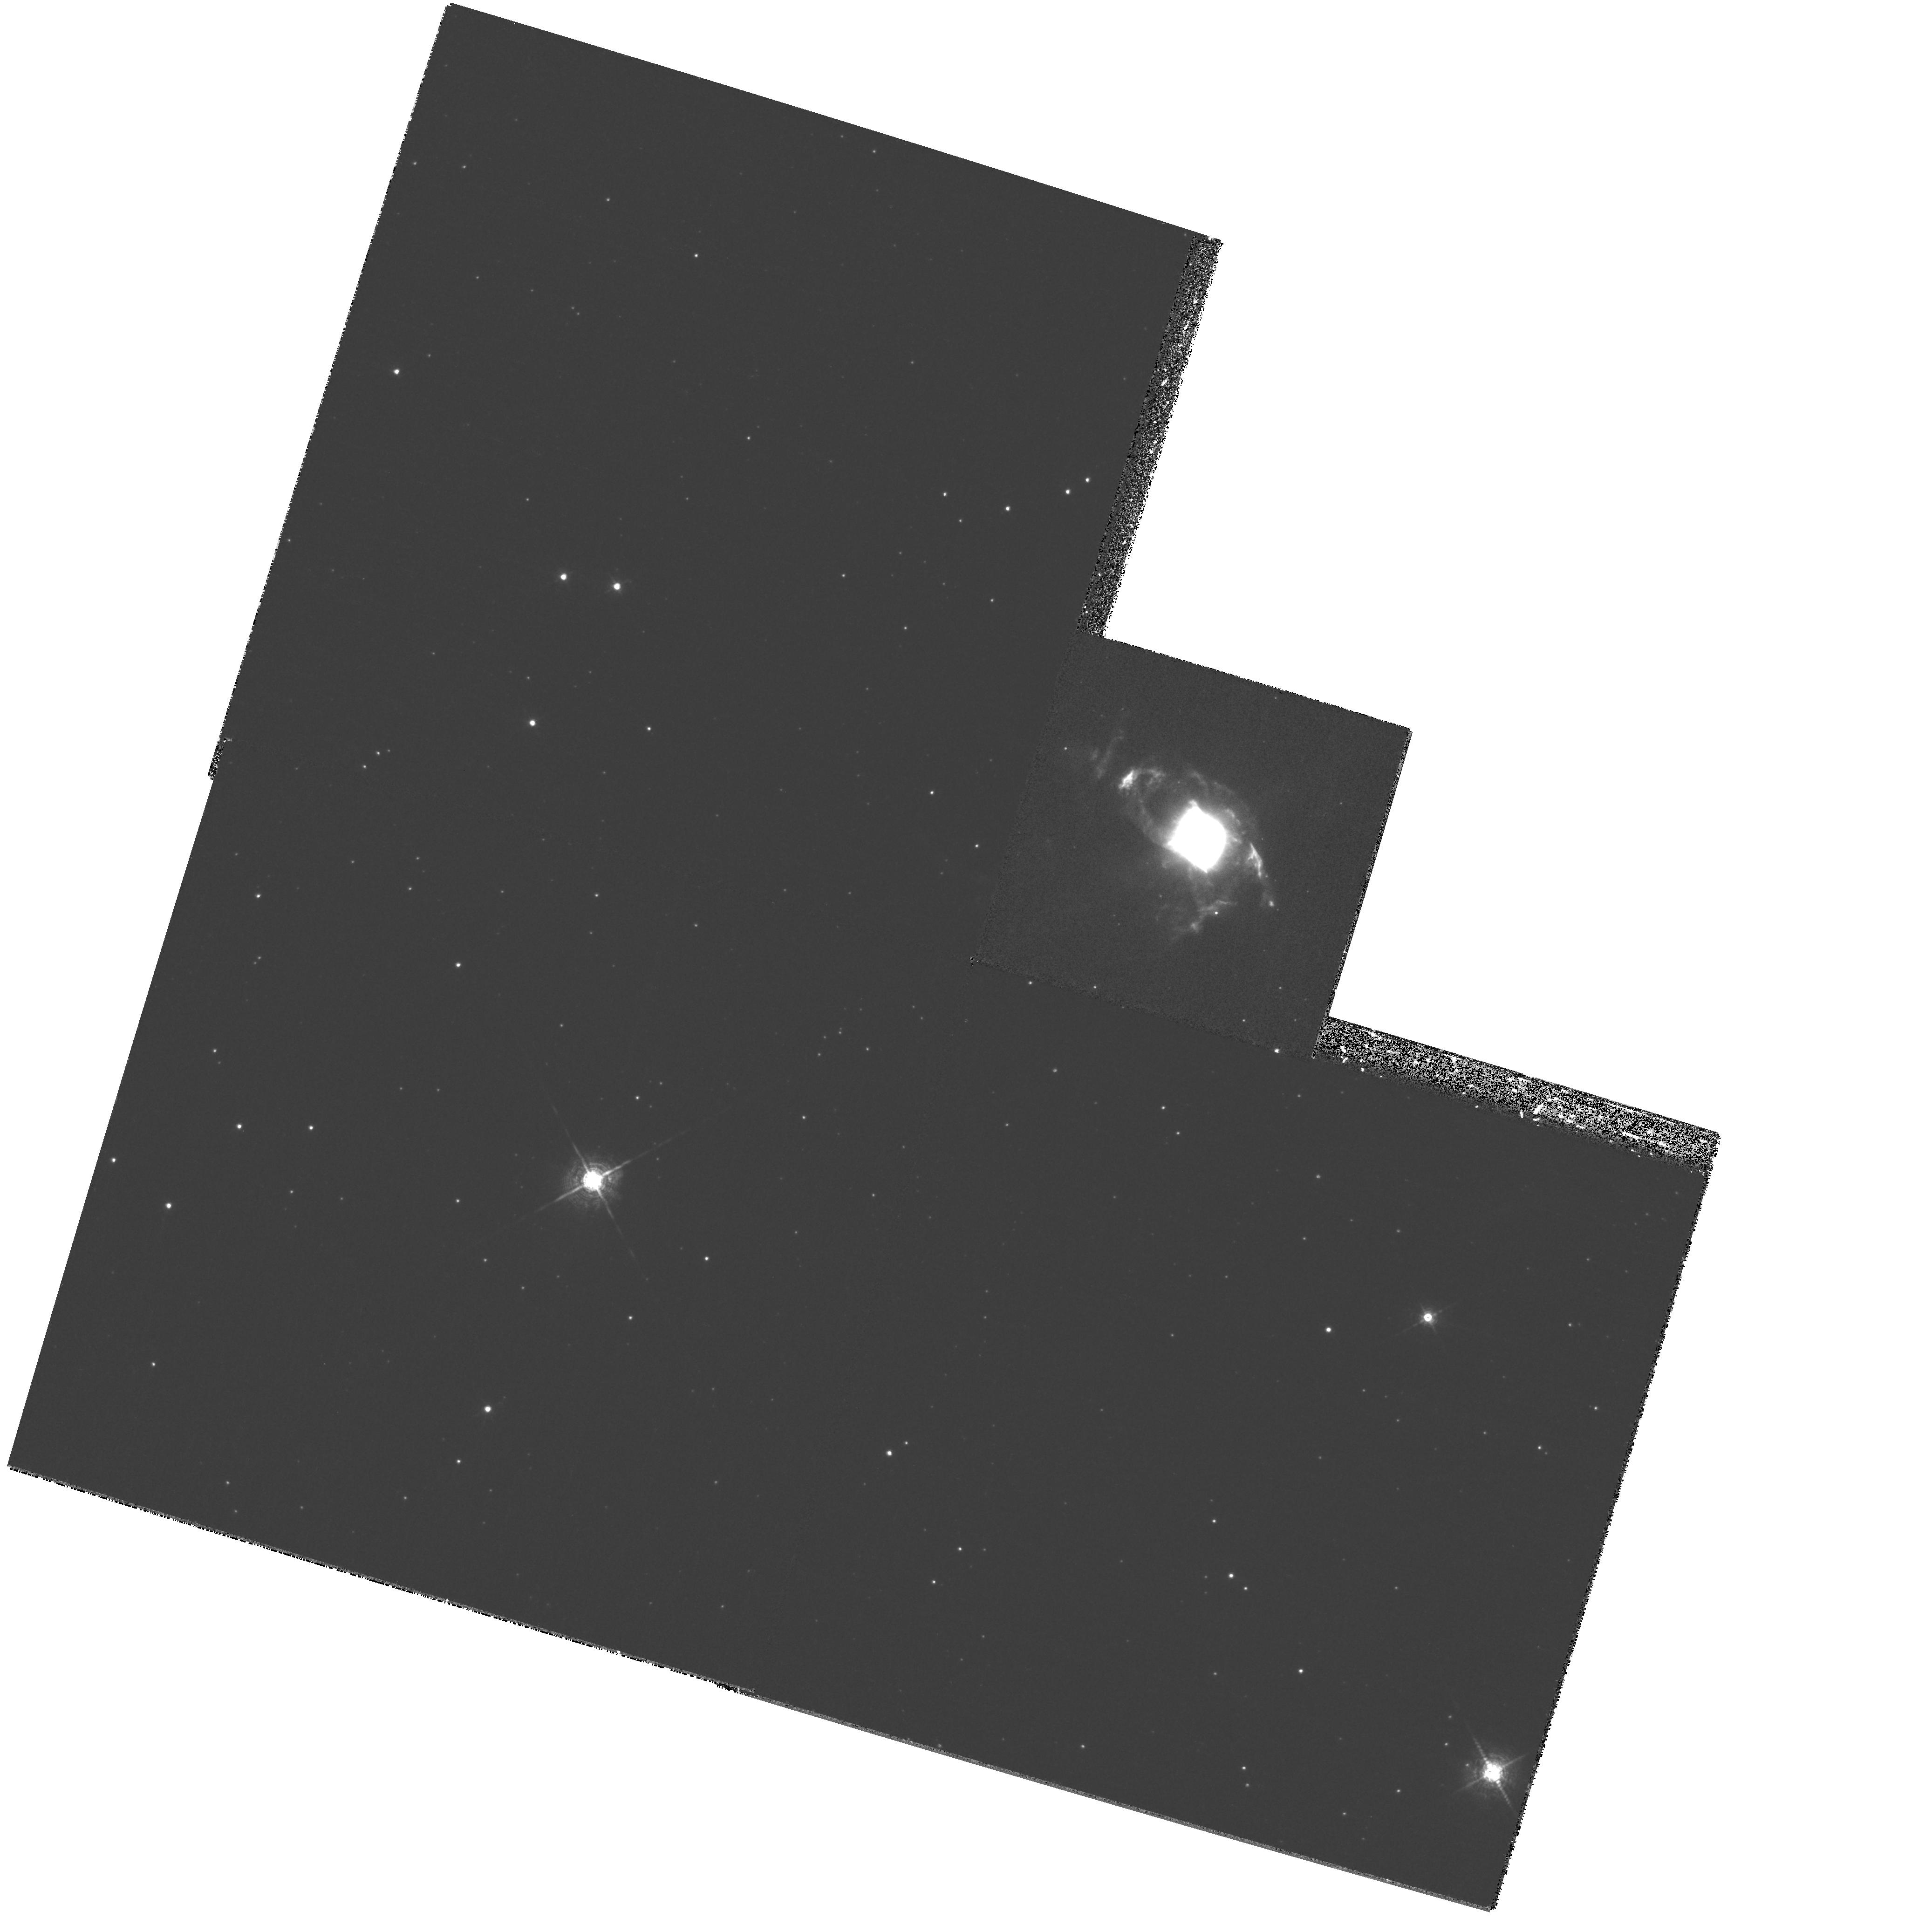
Target: PK304-04D1
Instrument: WFPC2/PC
Filter: F656N
Exposure: 19 min
Observation ID: hst_8345_59_wfpc2_pc_f656n_u5hh59

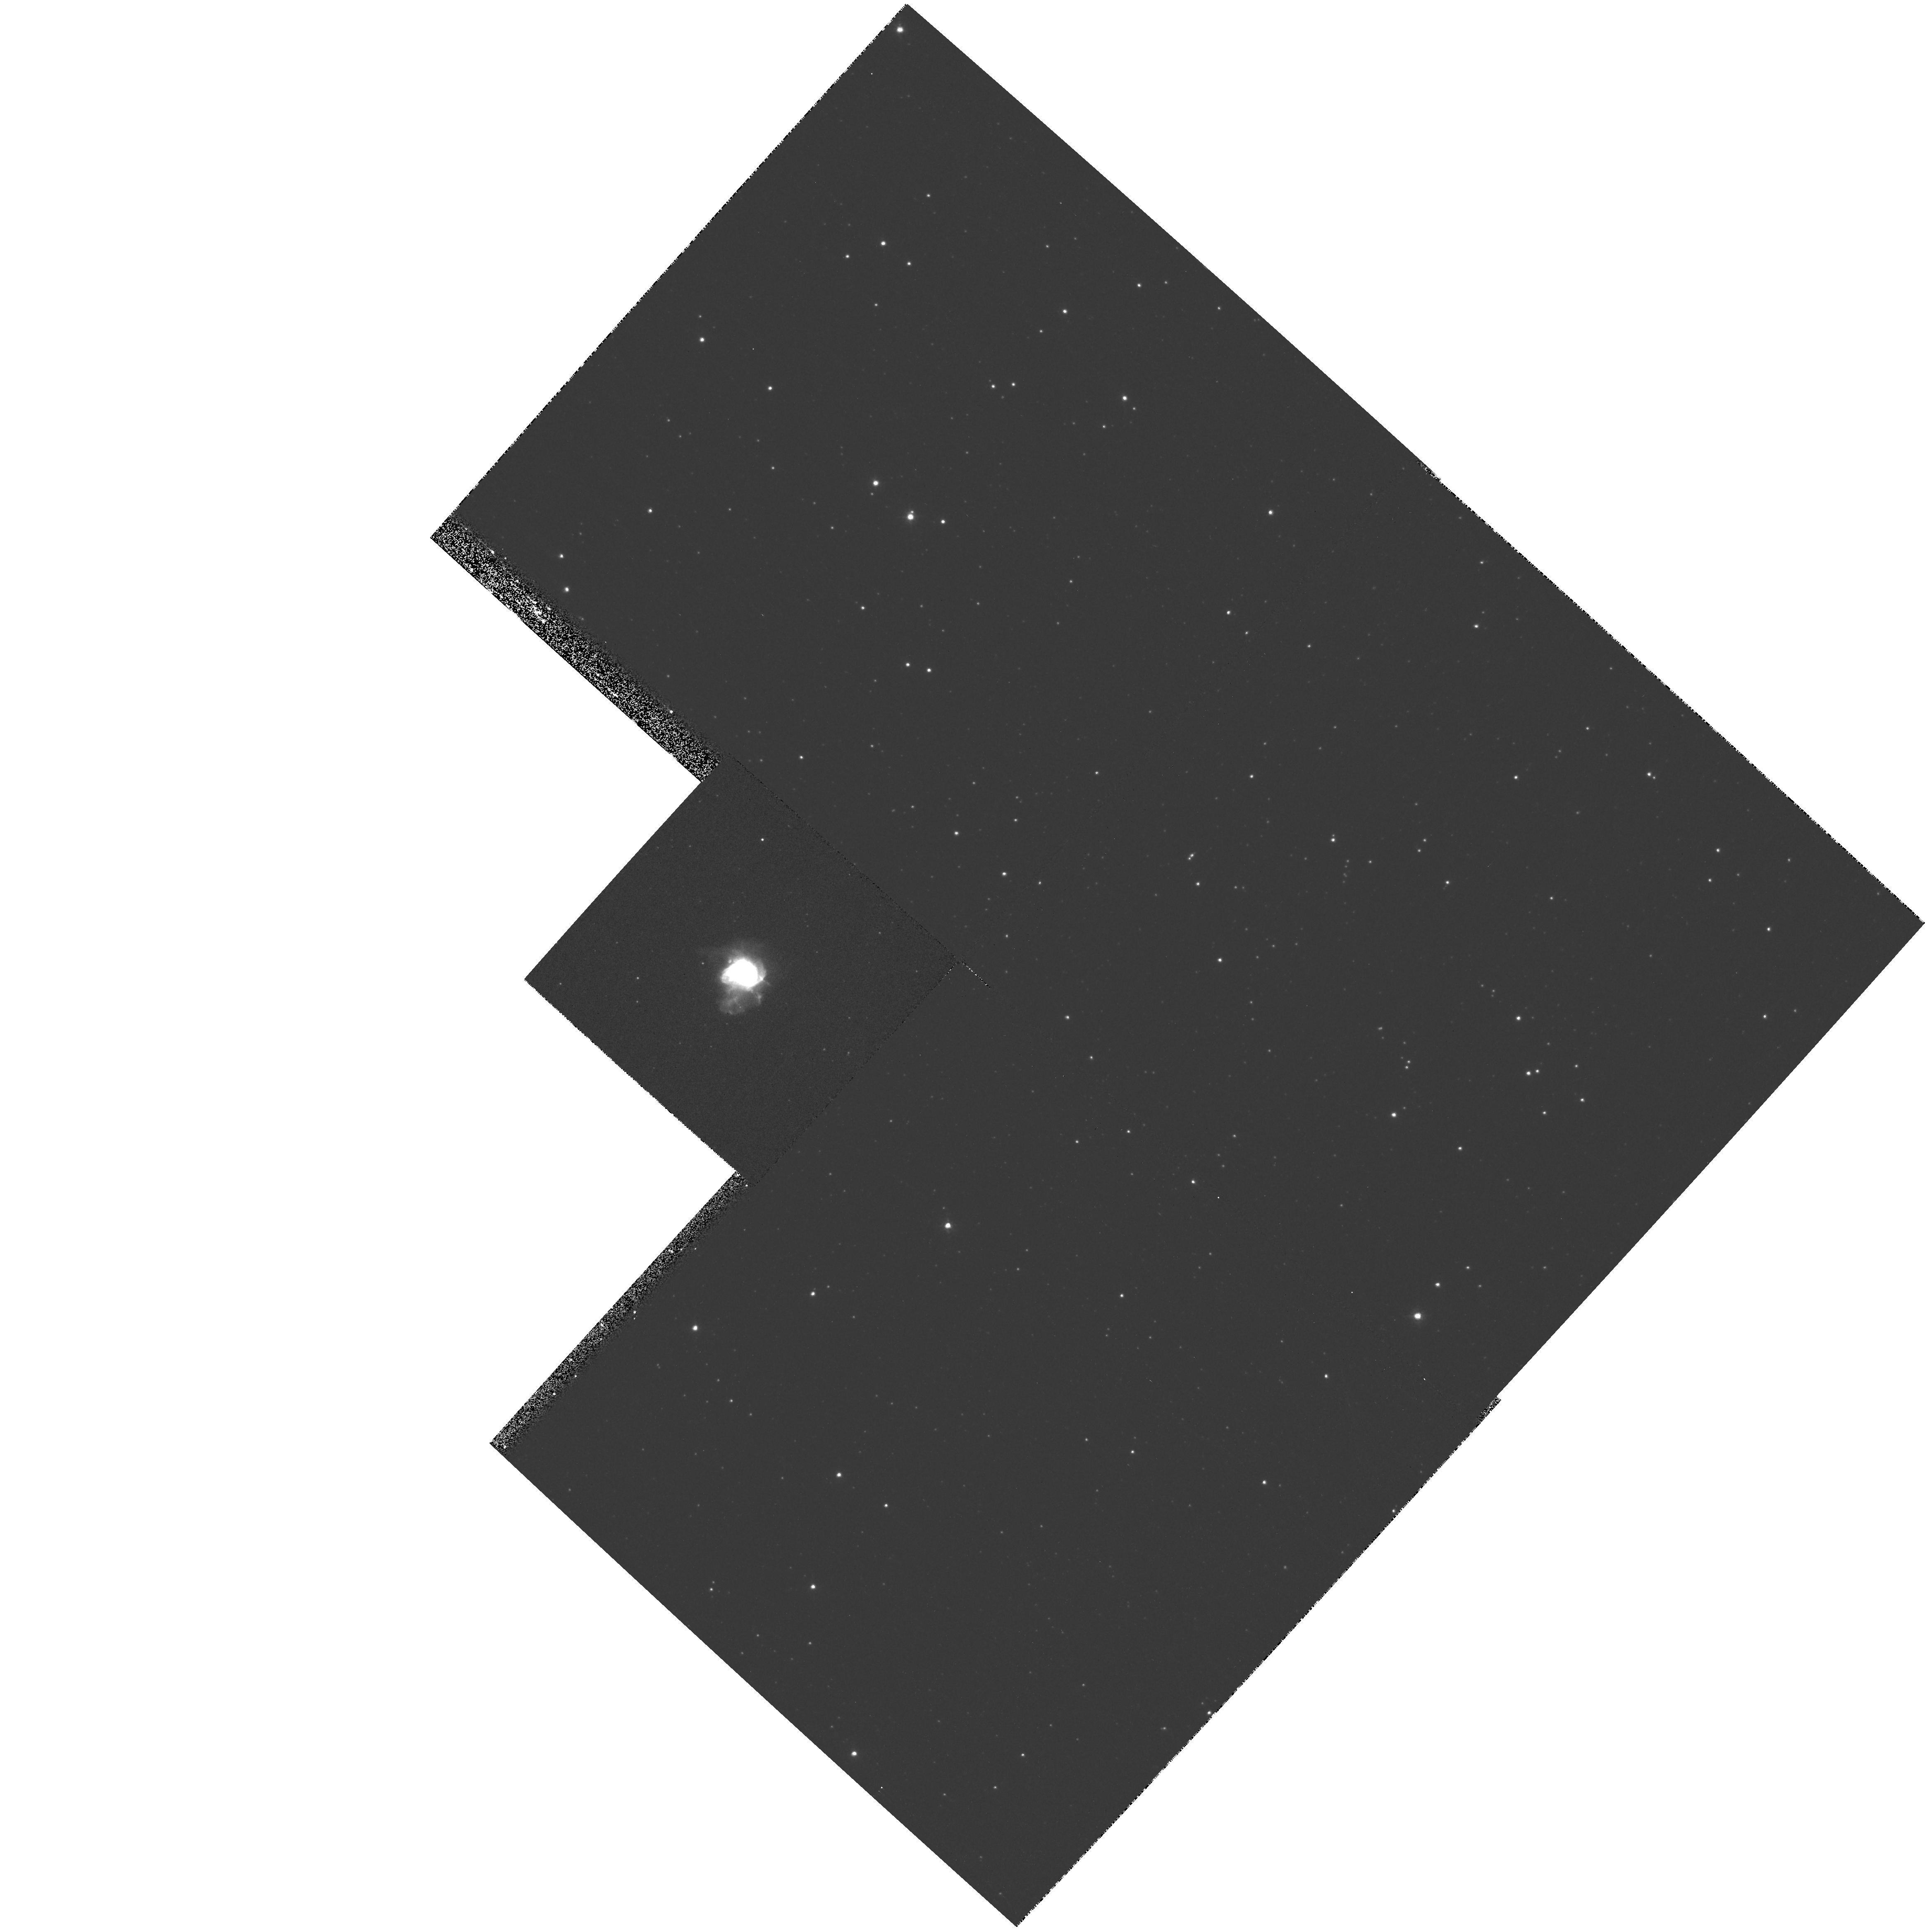
Target: PK350+04D1
Instrument: WFPC2/PC
Filter: F658N
Exposure: 8 min
Observation ID: hst_8345_25_wfpc2_pc_f658n_u5hh25

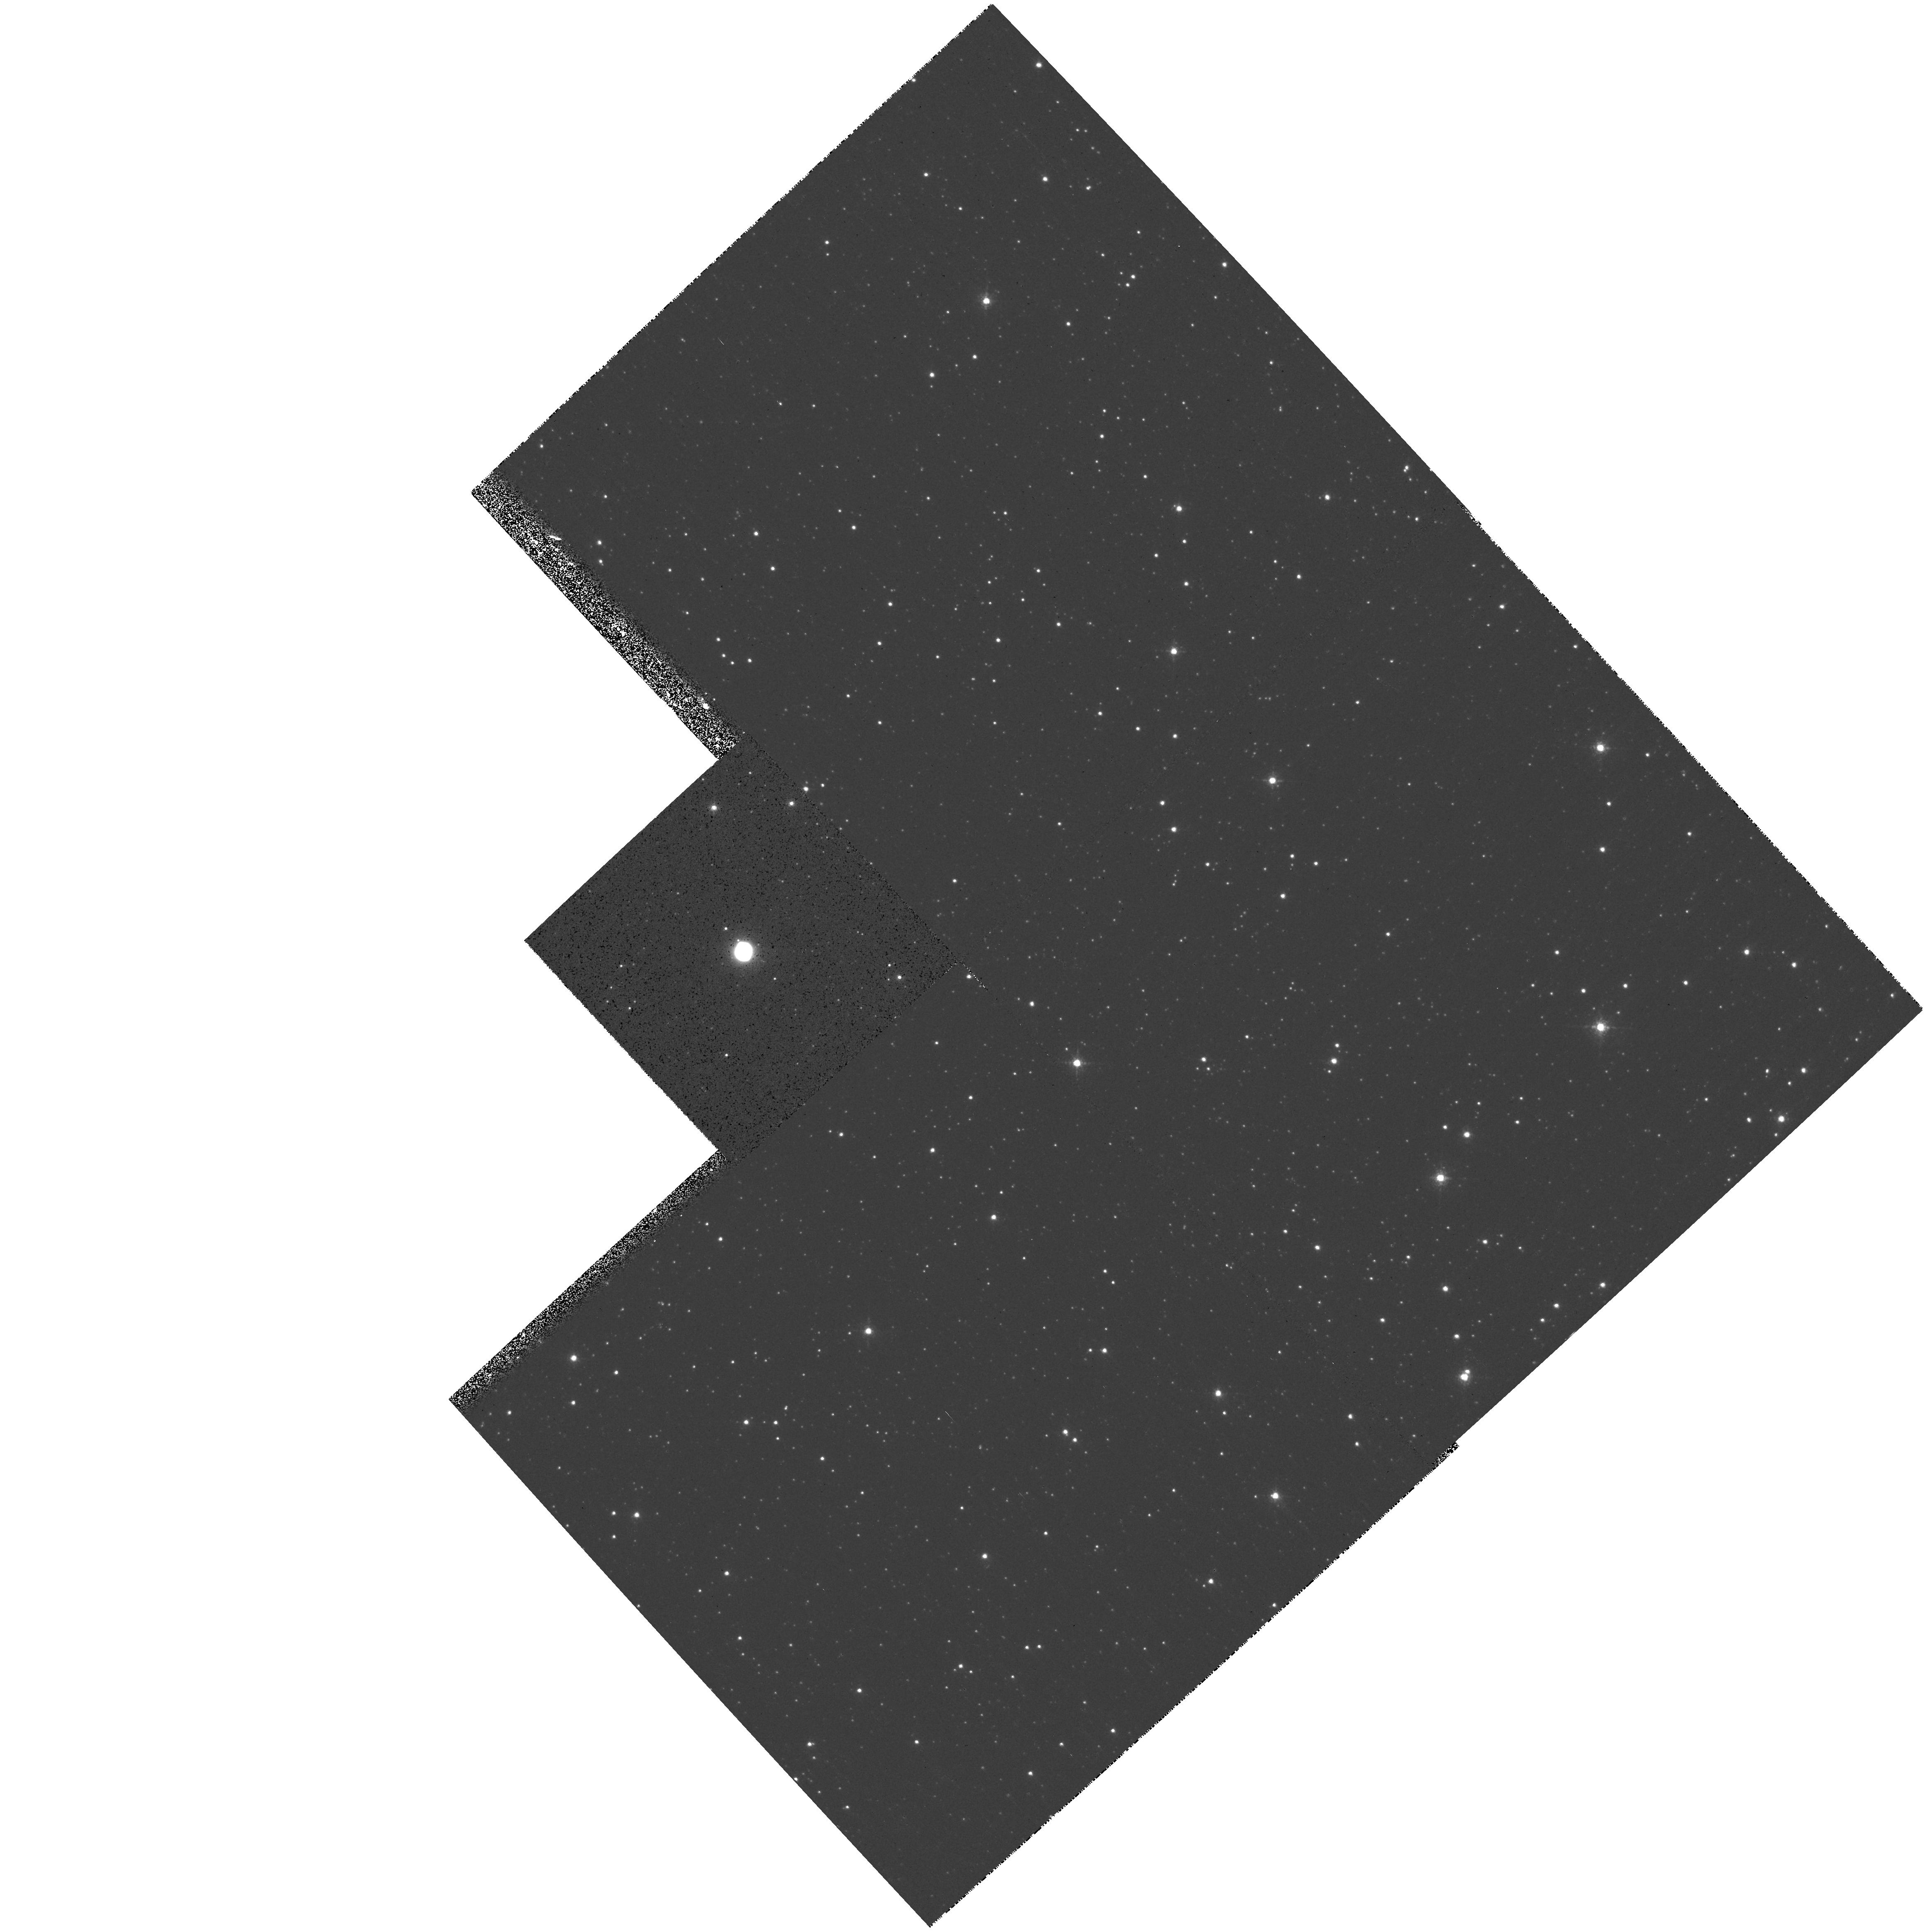
Target: PK007-04D1
Instrument: WFPC2/PC
Filter: F658N
Exposure: 8 min
Observation ID: hst_8345_07_wfpc2_pc_f658n_u5hh07

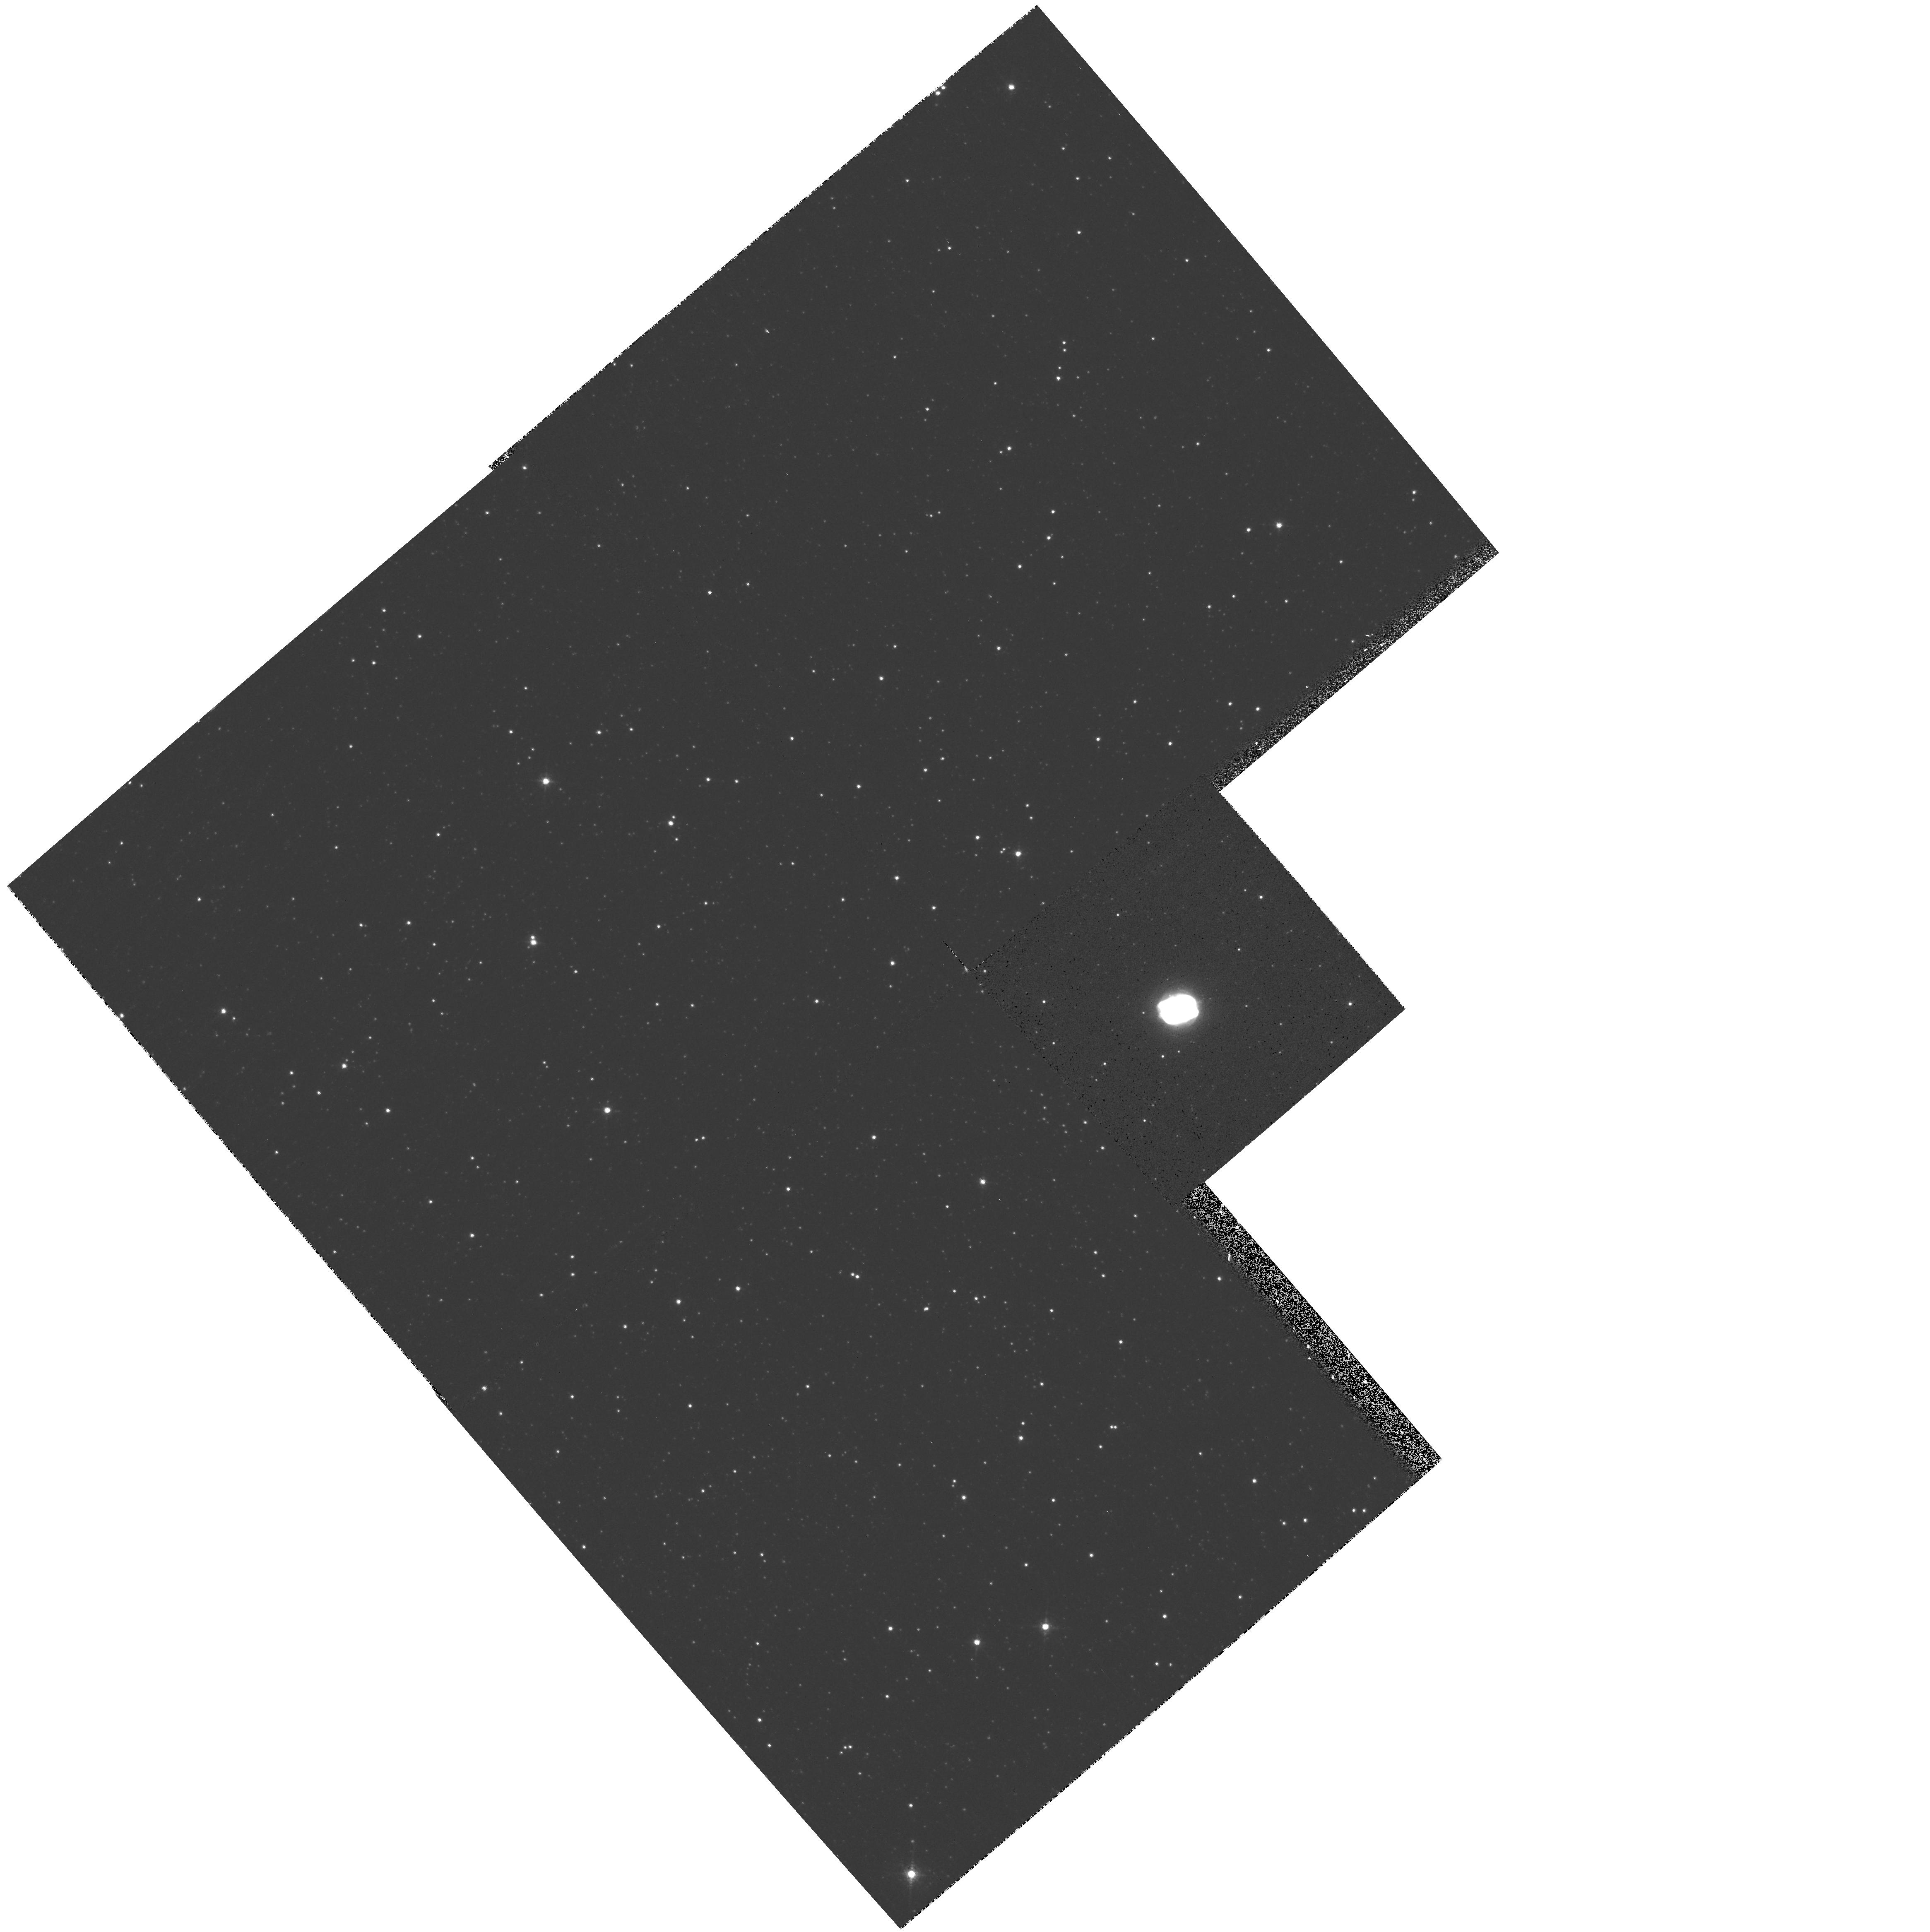
Target: PK355-04D2
Instrument: WFPC2/PC
Filter: F656N
Exposure: 10 min
Observation ID: hst_8345_37_wfpc2_pc_f656n_u5hh37

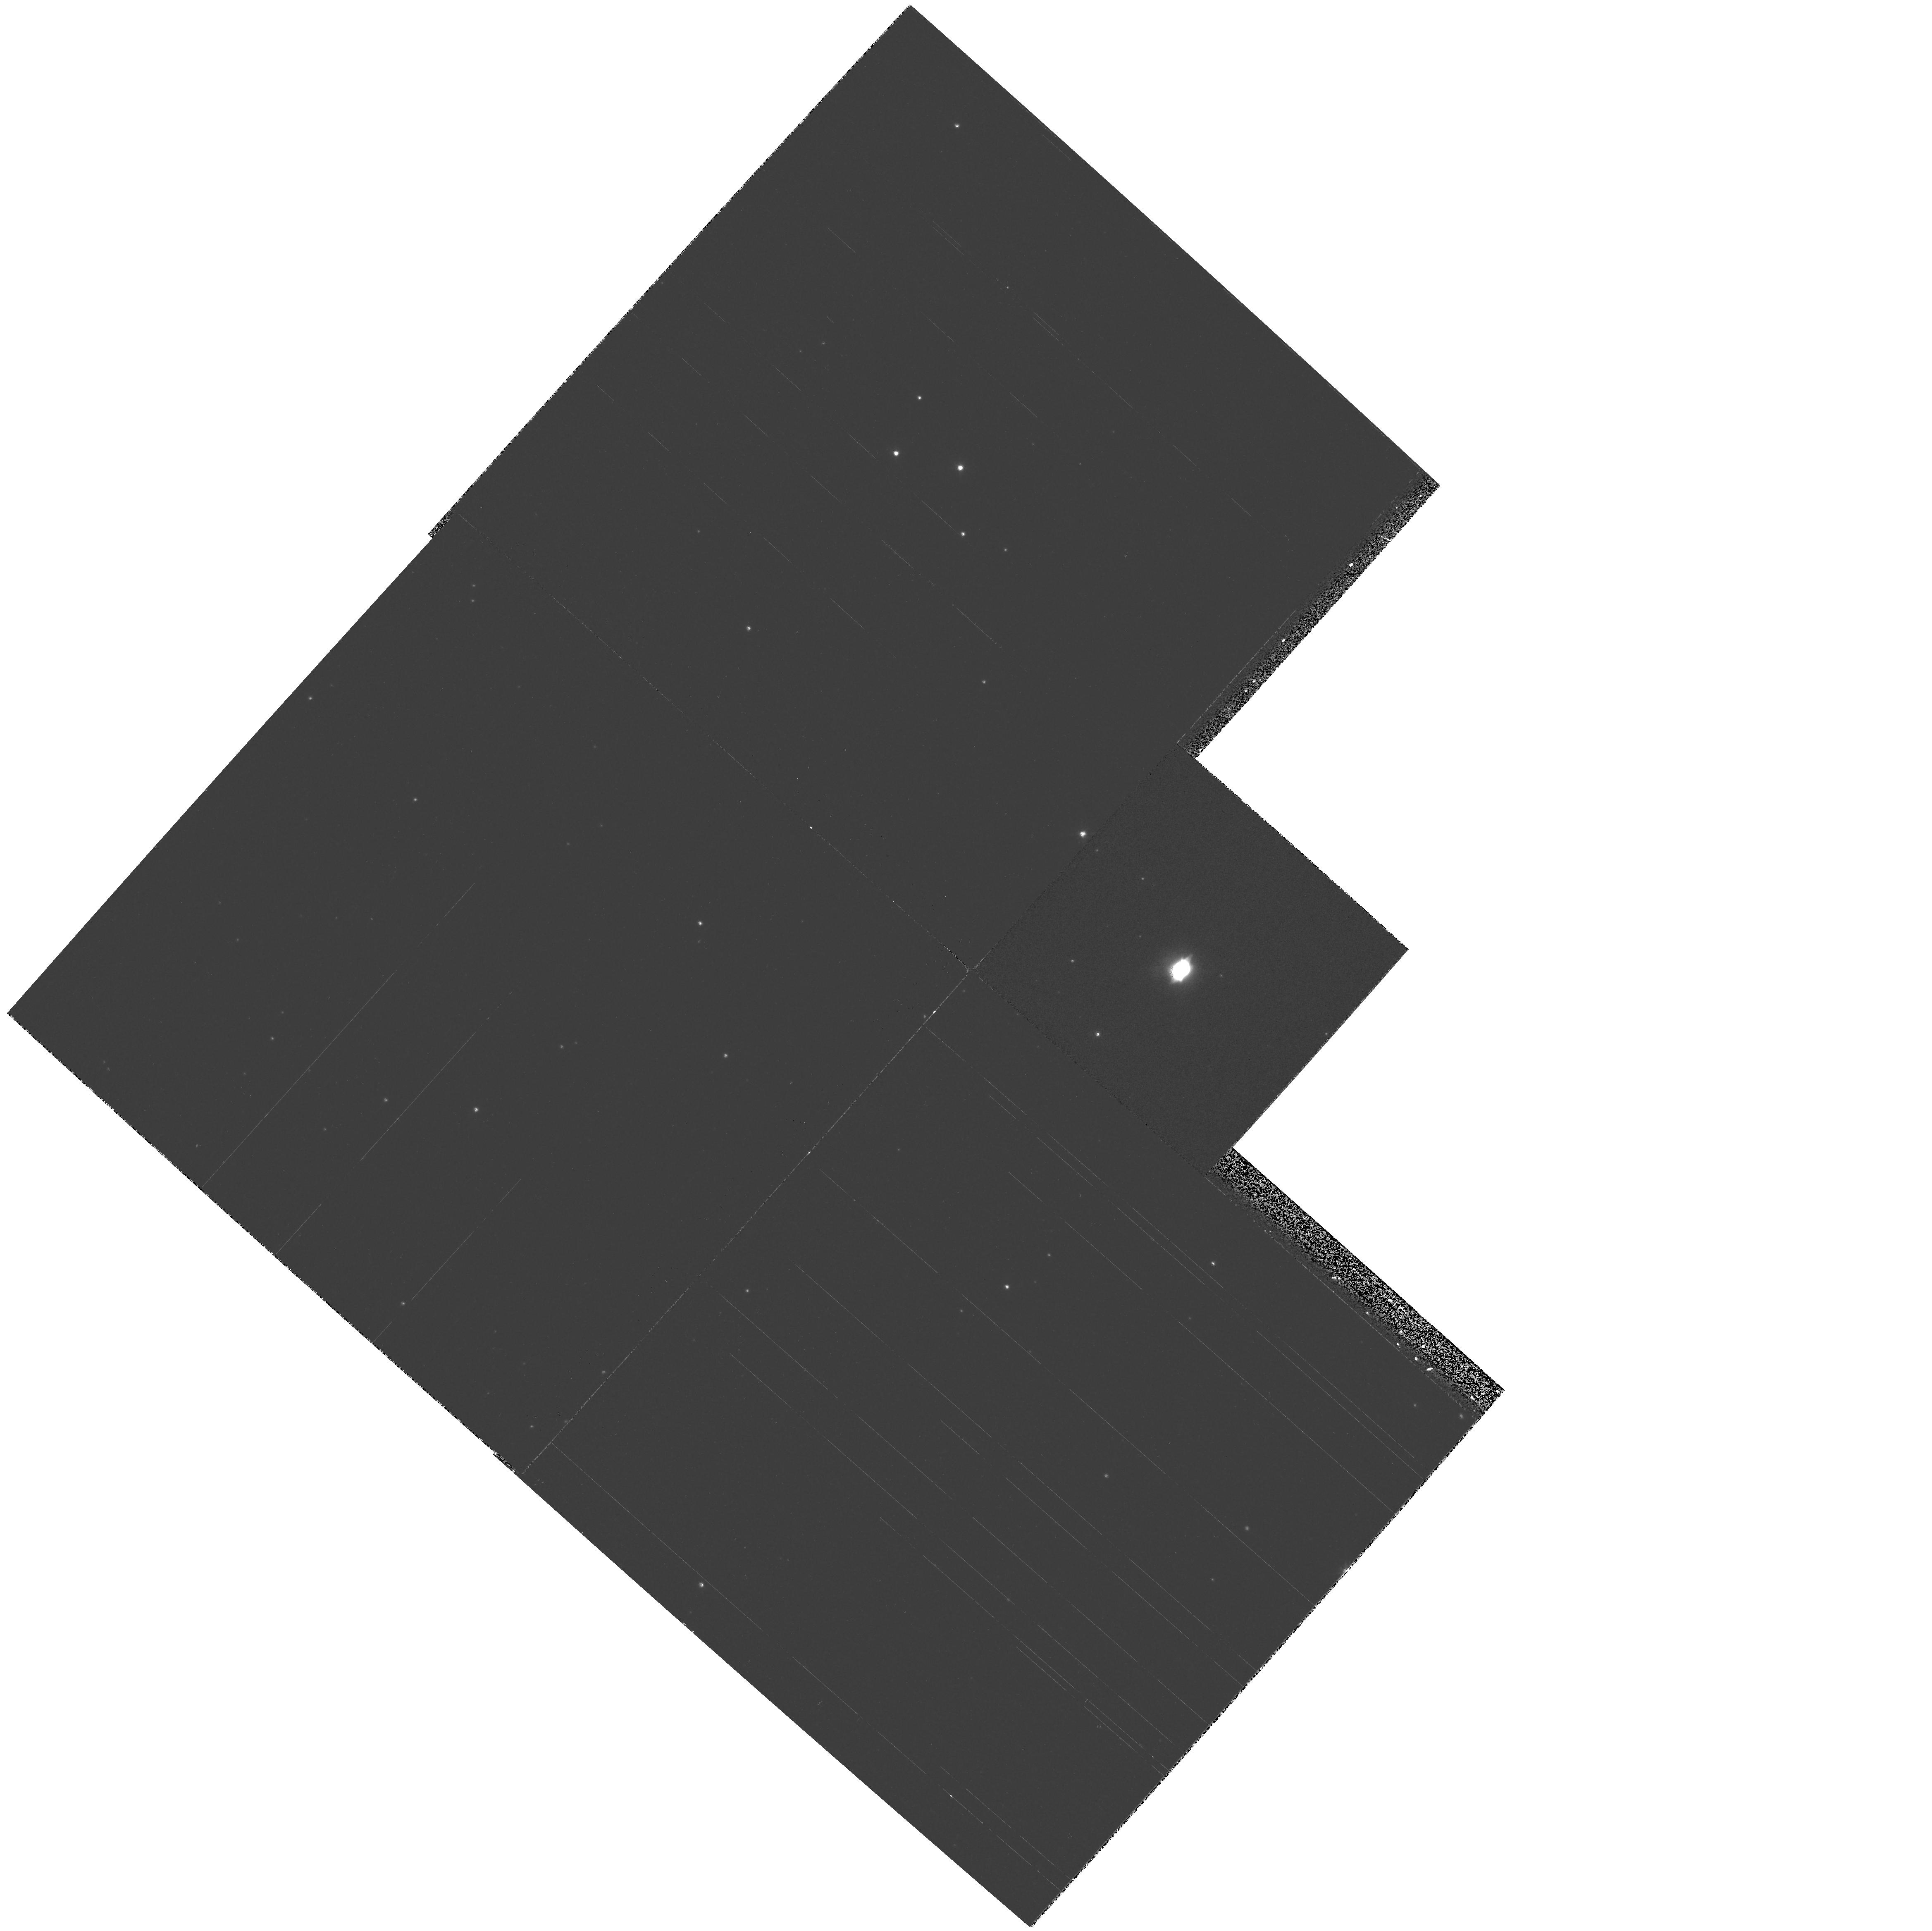
Target: PK235-03D1
Instrument: WFPC2/PC
Filter: F658N
Exposure: 8 min
Observation ID: hst_8345_05_wfpc2_pc_f658n_u5hh05

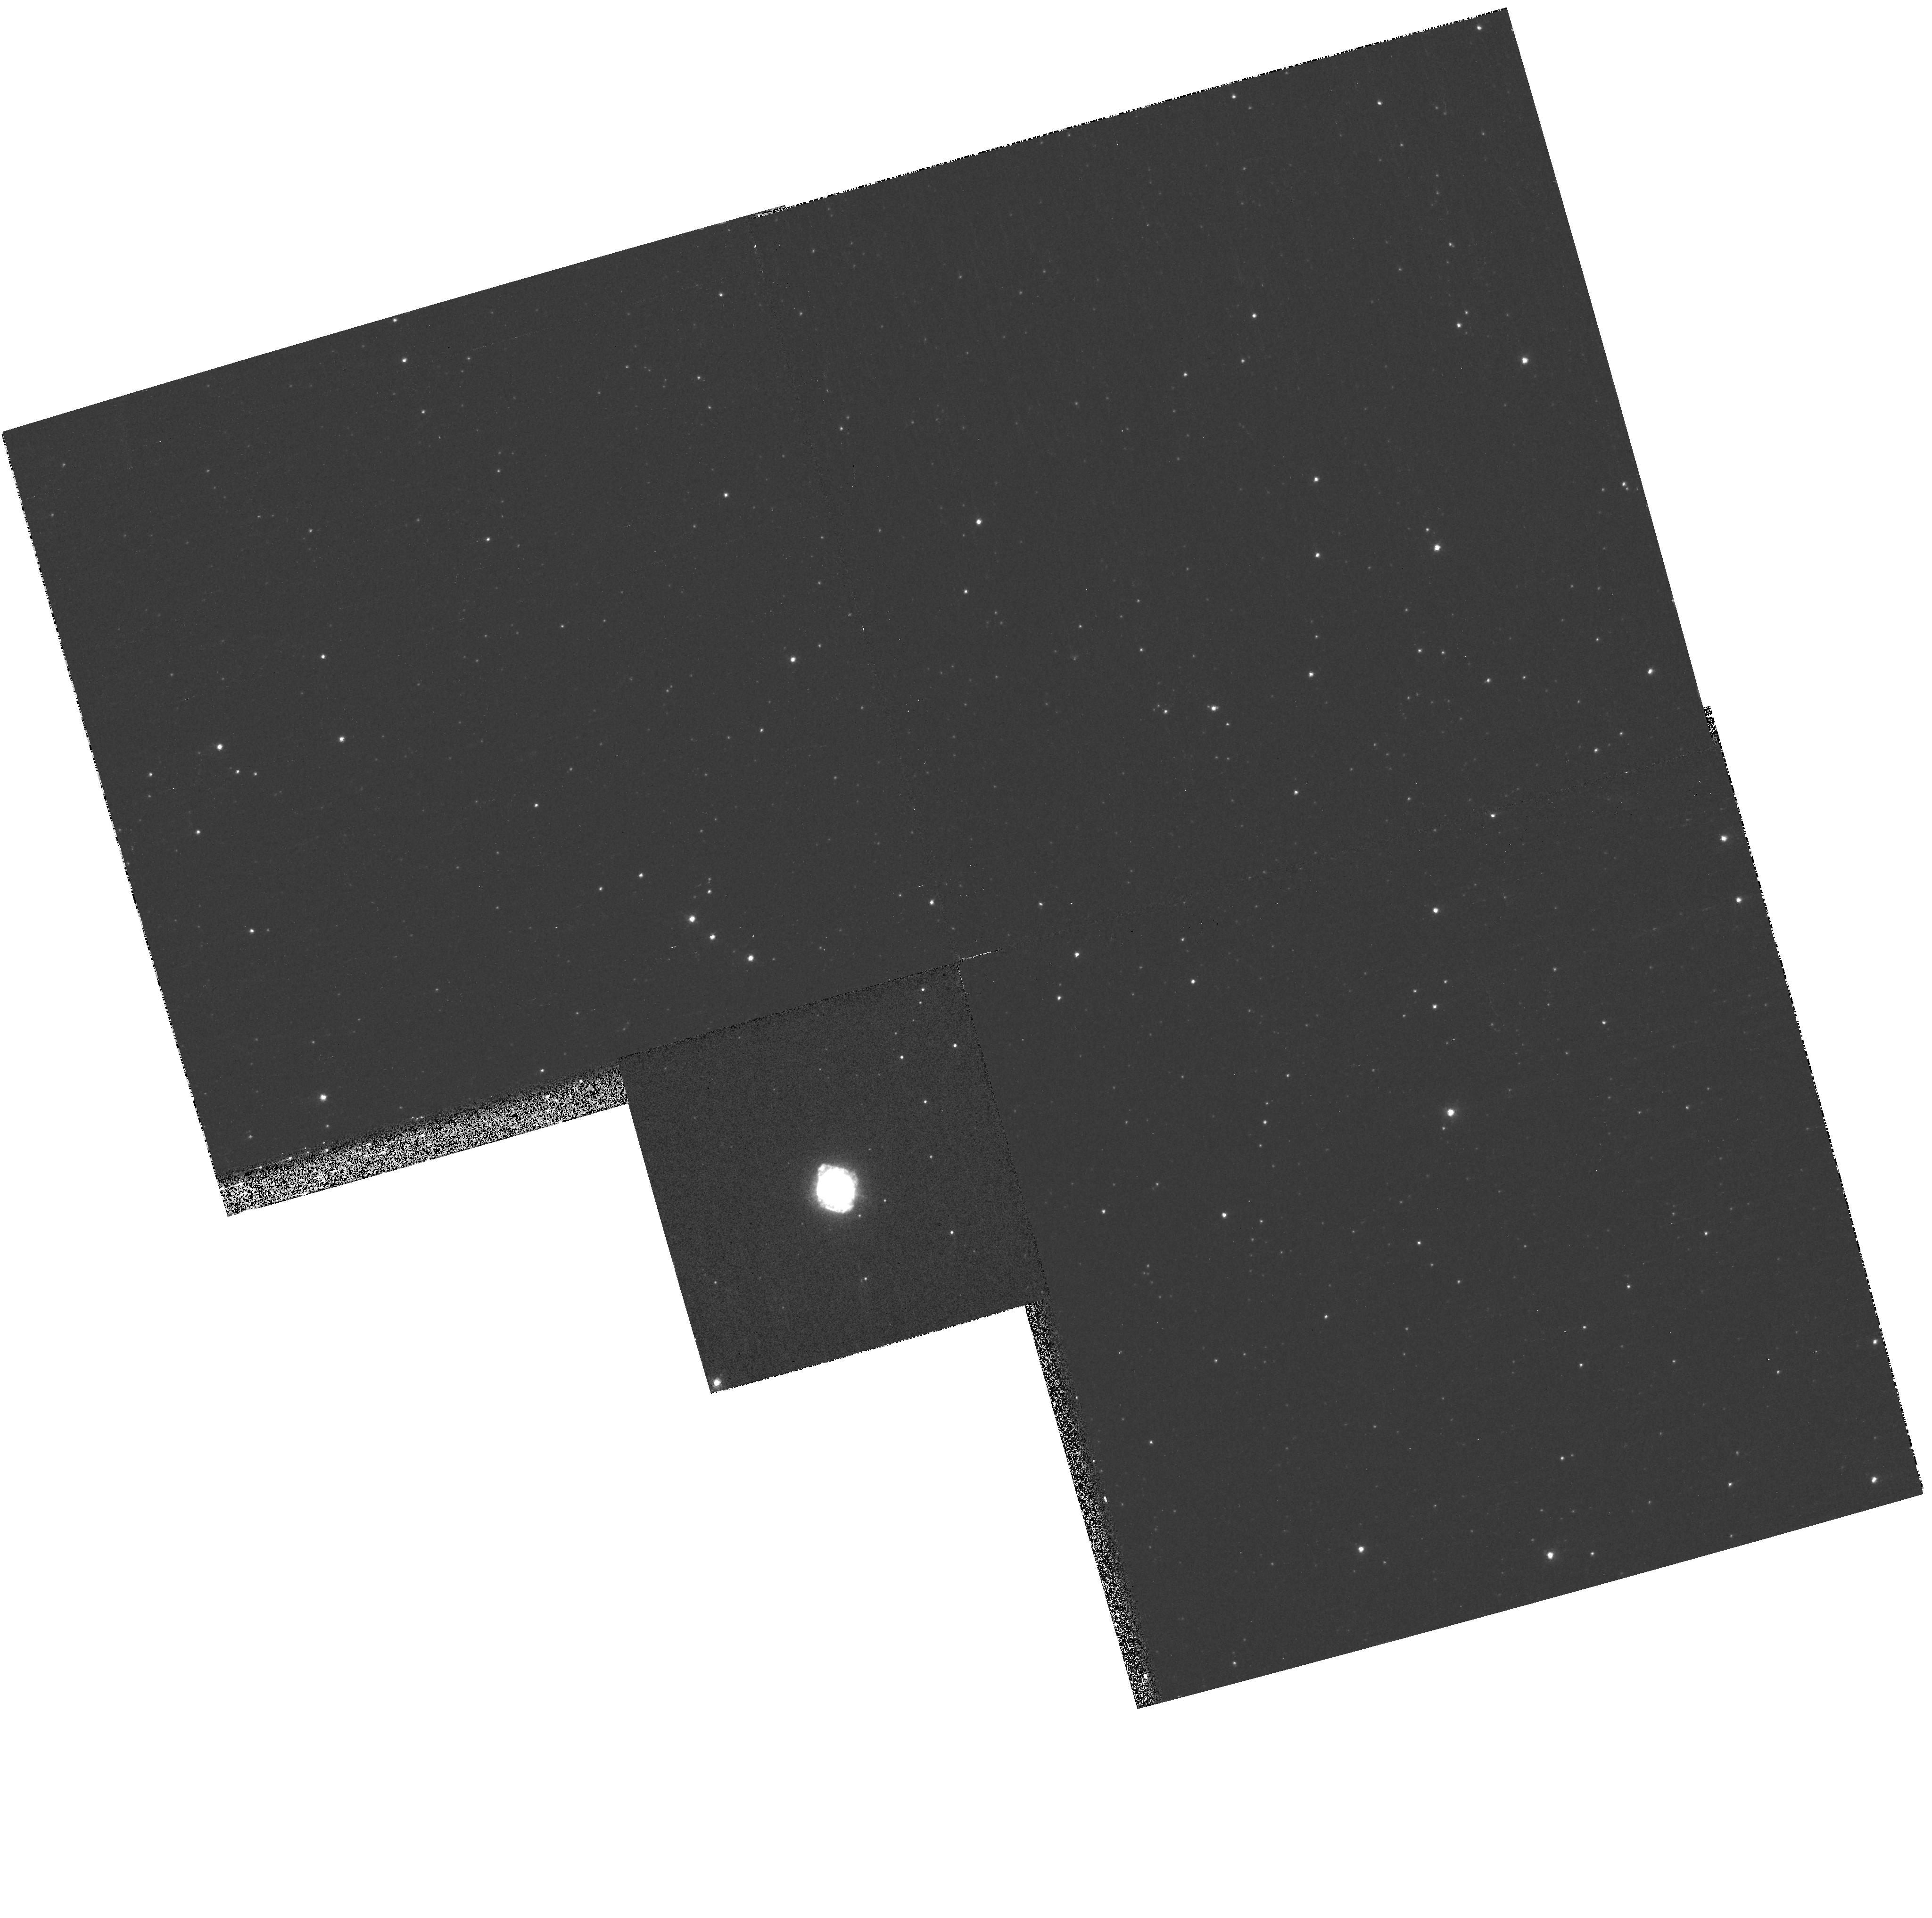
Target: PK013+04D1
Instrument: WFPC2/PC
Filter: F658N
Exposure: 8 min
Observation ID: hst_8345_47_wfpc2_pc_f658n_u5hh47

Multipolar Bubbles and Jets in Very Low Excitation Planetary Nebulae - A WFPC2 HAlpha imaging survey (PI: Sahai, Raghvendra)

Planetary nebulae (PNe) show a dazzling variety of structures not apparent in the circumstellar envelopes of the AGB stars from which they evolve. The physical phenomena which shape the PNe occur early in their formation history, involving the hydrodynamic interaction of one or more fast winds with the slower AGB mass-outflow. However, since the youngest PNe, which retain the clearest visible signatures of these phenomena, are very compact (<5''), ground-based observations provide very limited information on these objects. Our Cycle 6 H Alpha imaging survey of very young, low-excitation PNe showed that all 11 objects imaged have extreme aspherical structure (including multiple bubbles and jets with a large degree of point-symmetry). These data, difficult to explain under the existing paradigm, have led to the hypothesis that fast collimated outflows with changing directionality are the primary agent for the formation and shaping of PNe. We therefore propose to image a statistical sample of such objects in order to test the new hypothesis. From our images, we will determine the angular sizes of different nebular components, which together with distances and expansion velocities, will allow detailed tests of evolutionary models. Comparison of the morphologies of our young PNe sample with more evolved PNe populations will set new constraints on models for the production of jet-like outflows and nebular evolution.